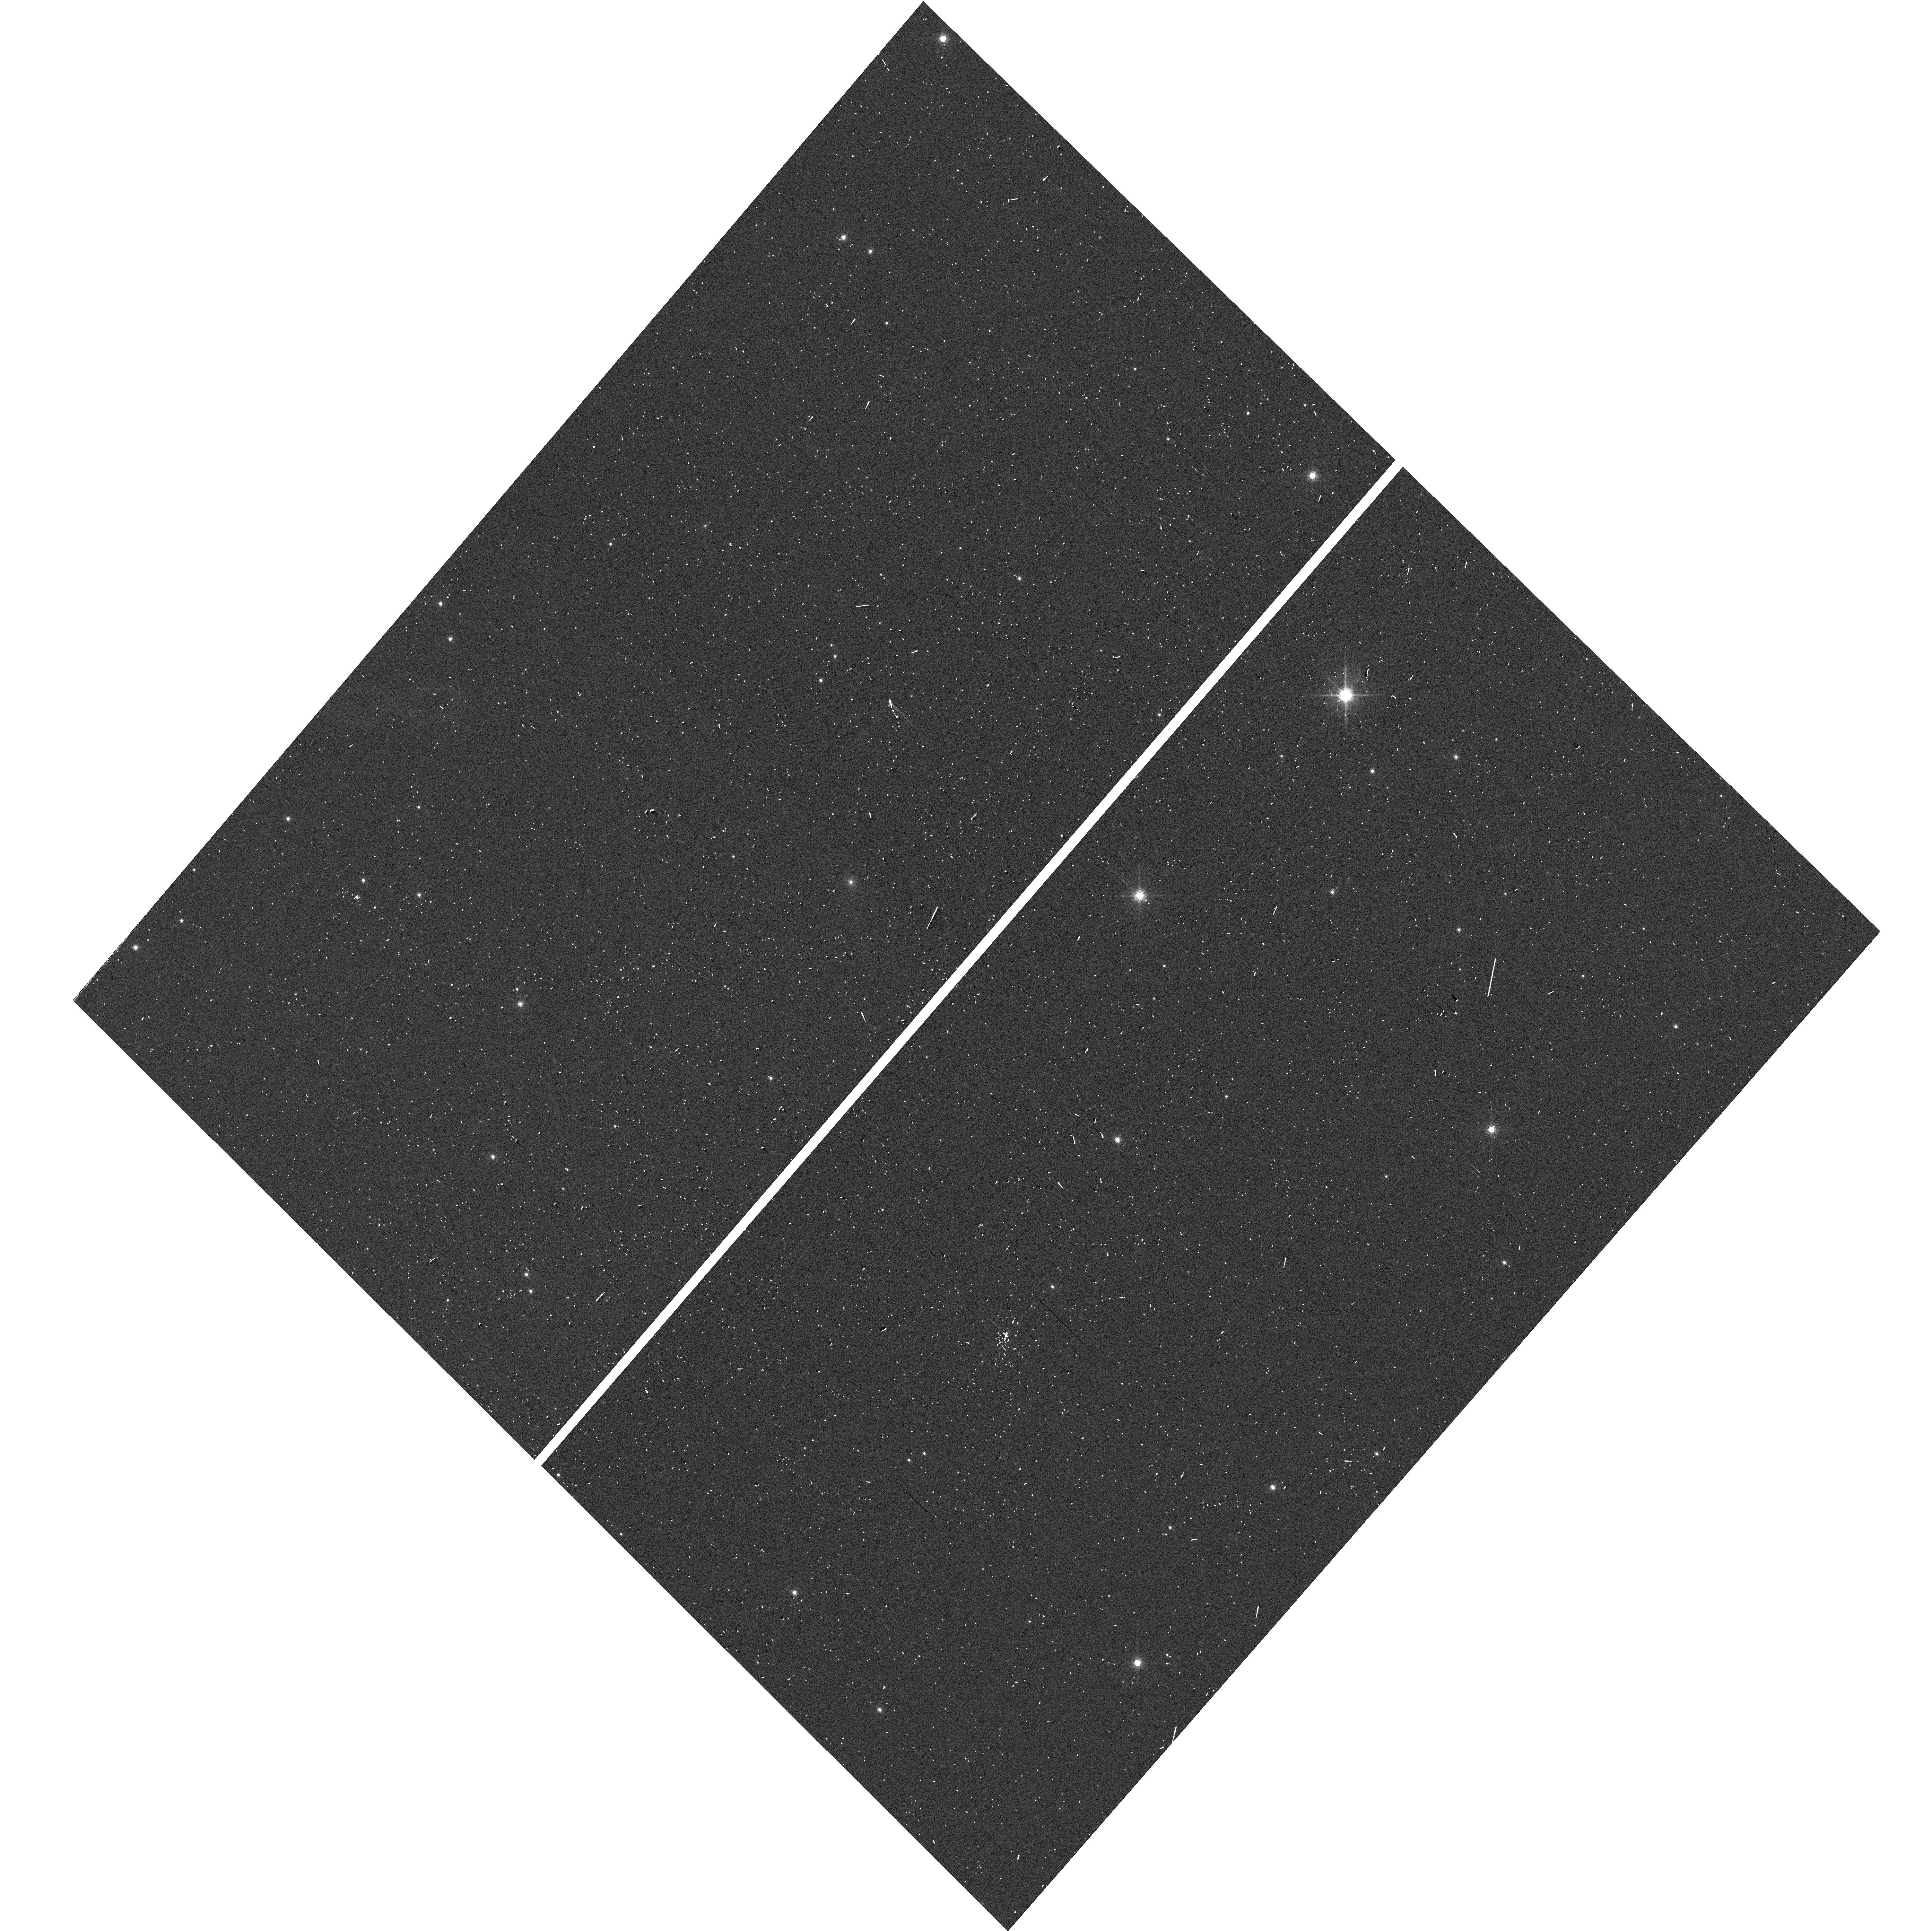
Target: 2MASS-J13550323-8258375. Instrument: WFC3/UVIS. Filter: F775W. Exposure: 2 min. Observation ID: hst_17745_06_wfc3_uvis_f775w_iff206

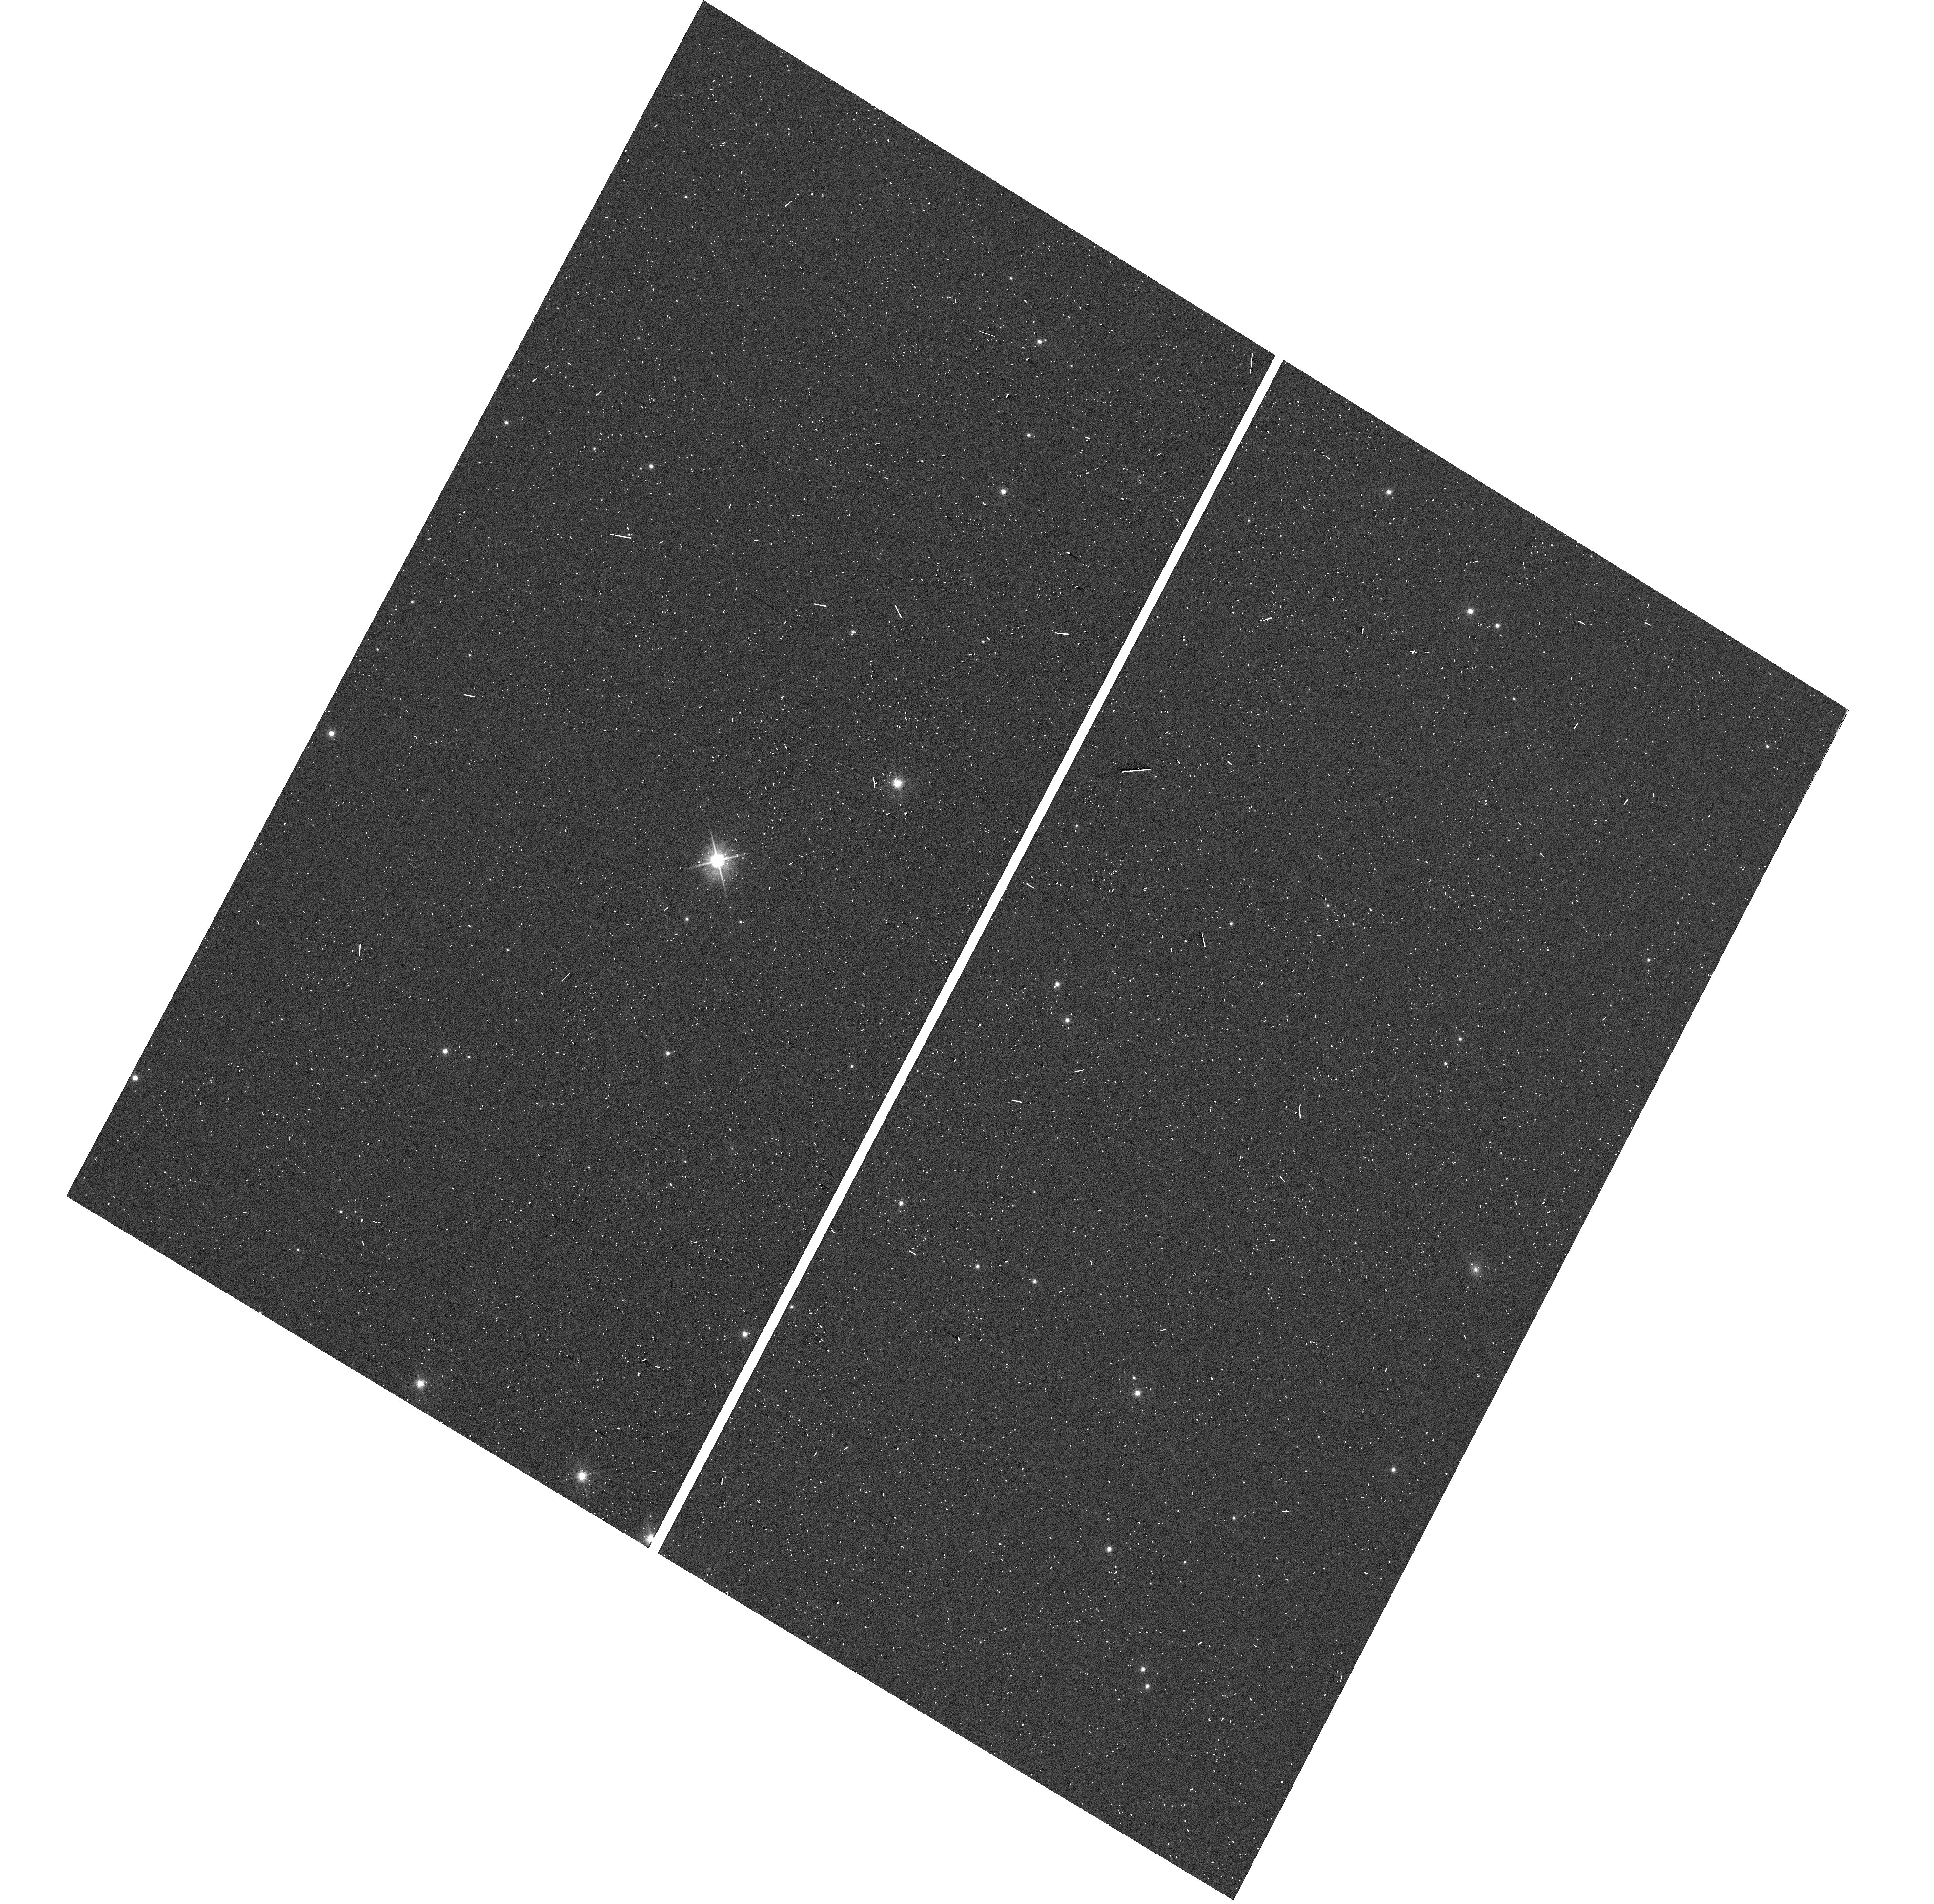
Target: 2MASS-J13550323-8258375. Instrument: WFC3/UVIS. Filter: F606W. Exposure: 2 min. Observation ID: hst_17745_03_wfc3_uvis_f606w_iff203

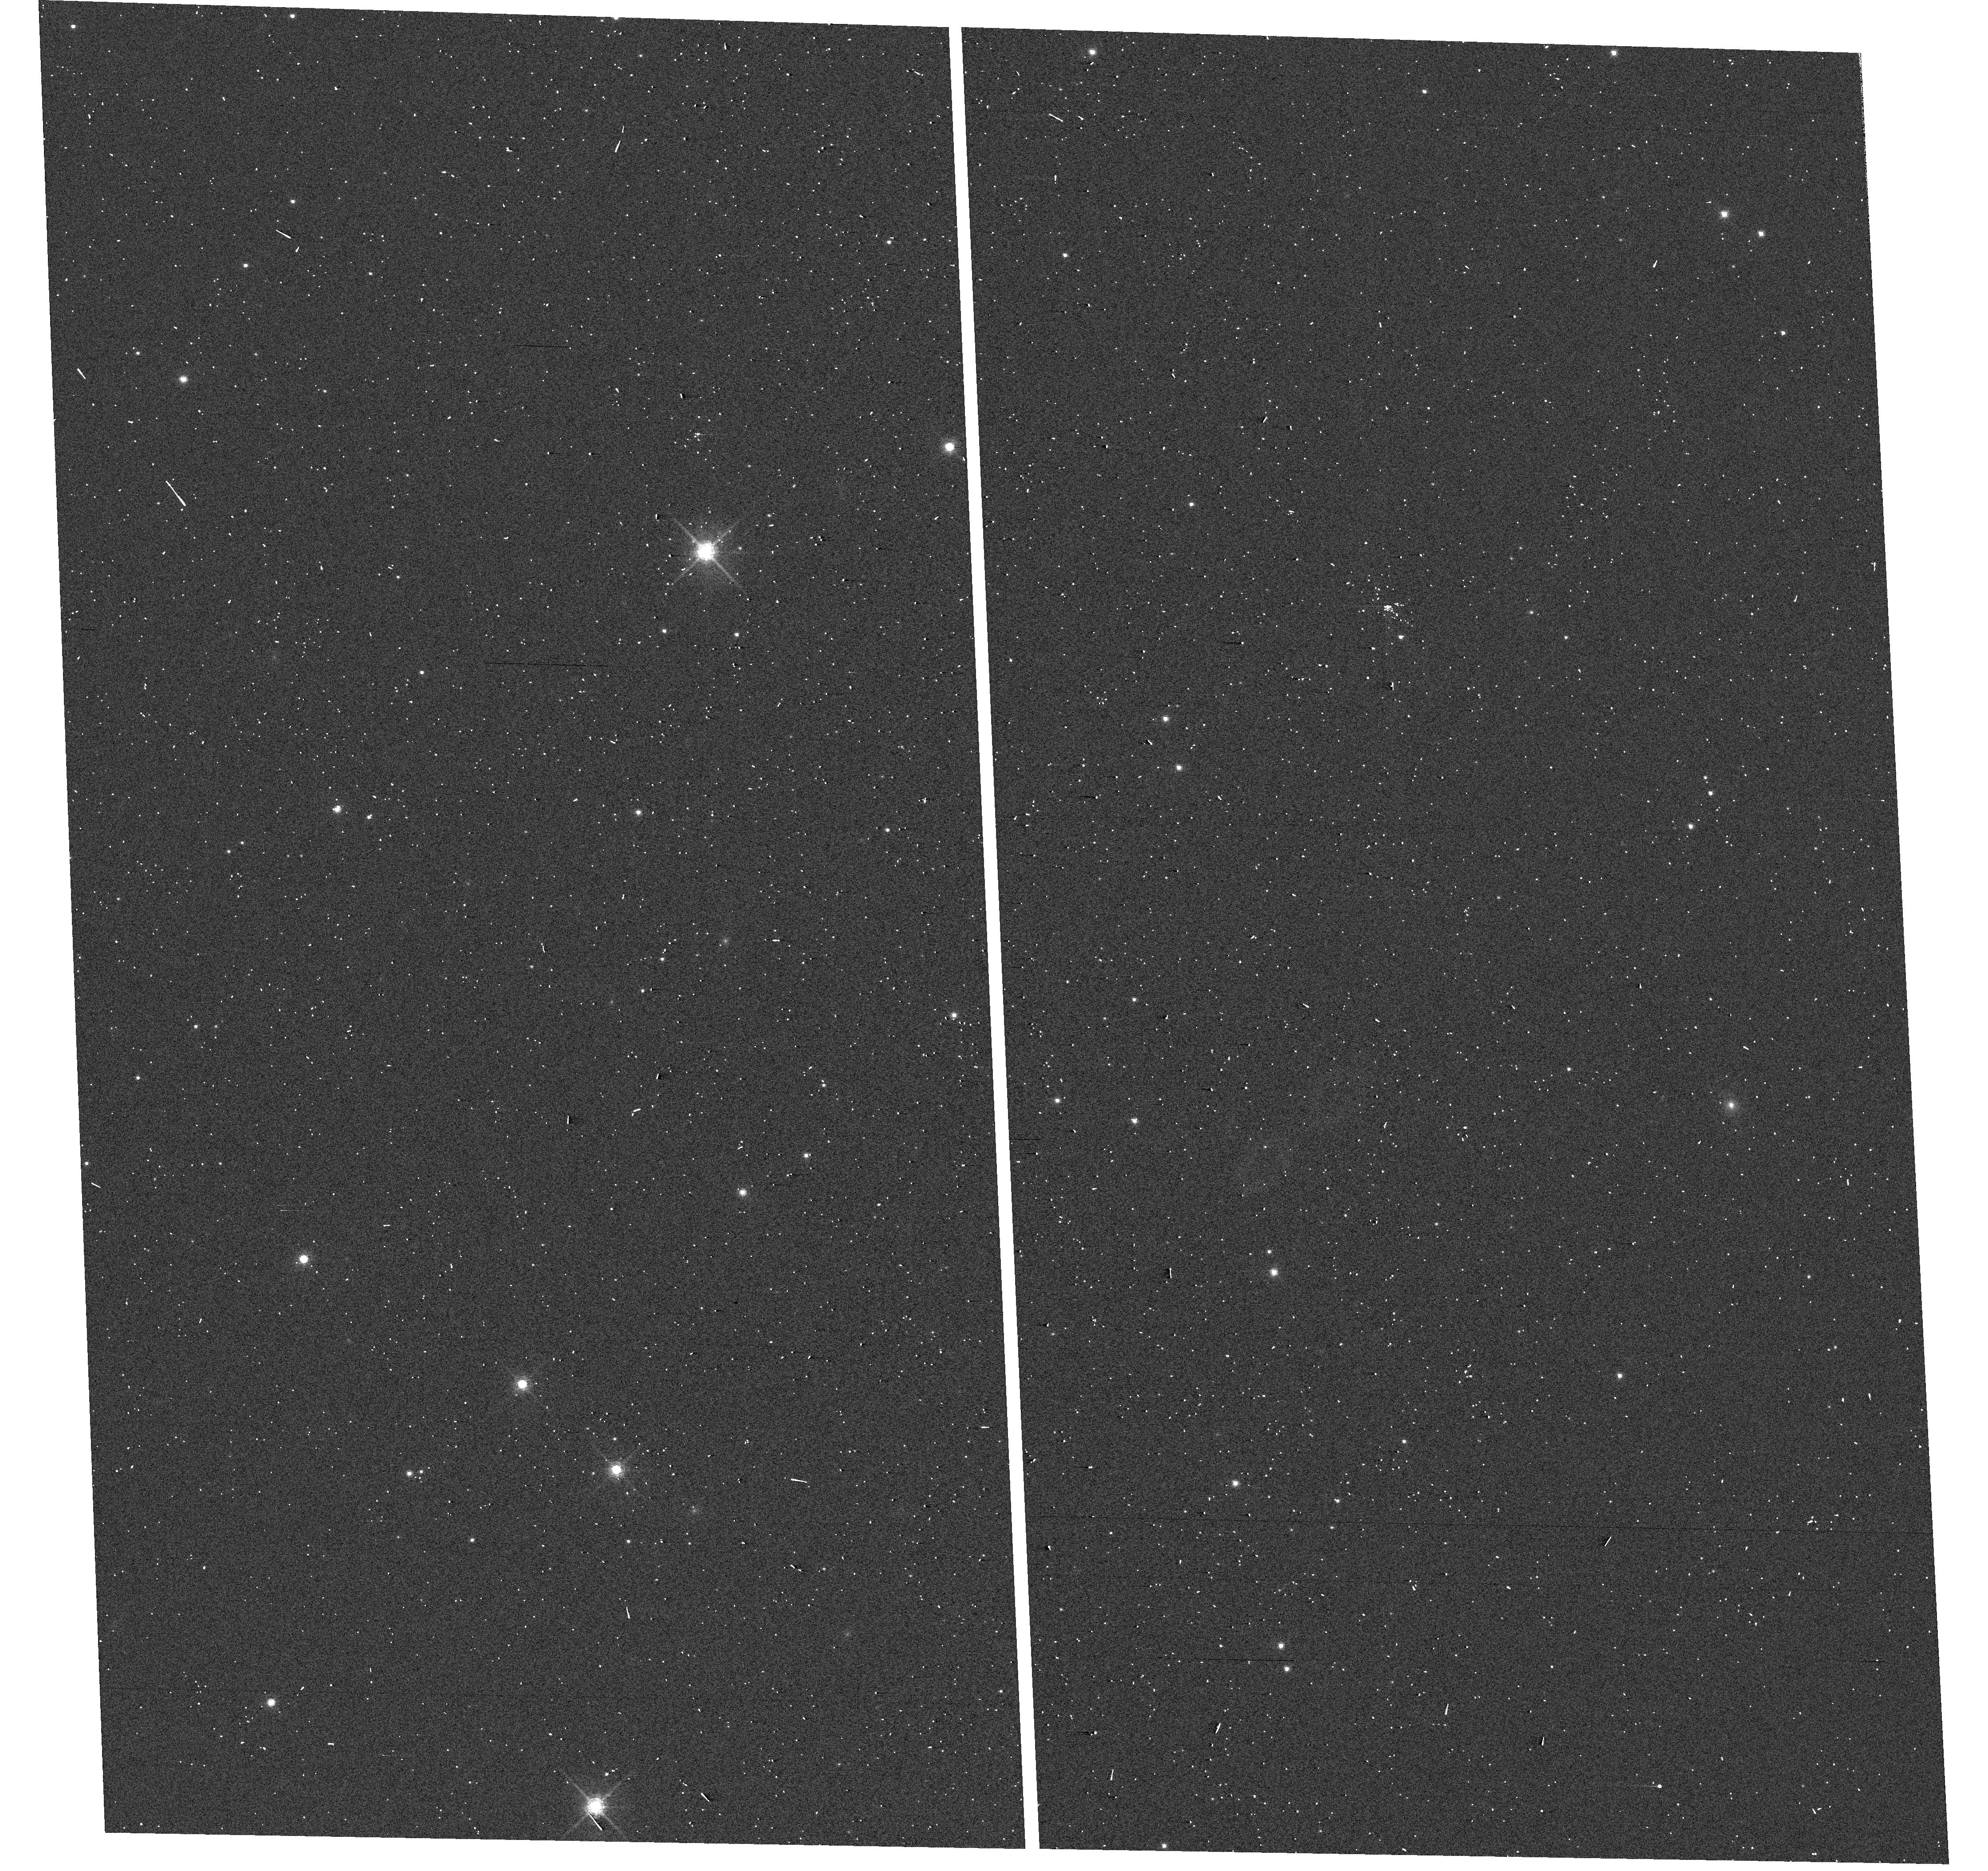
Target: 2MASS-J13550323-8258375. Instrument: WFC3/UVIS. Filter: F775W. Exposure: 2 min. Observation ID: hst_17745_04_wfc3_uvis_f775w_iff204

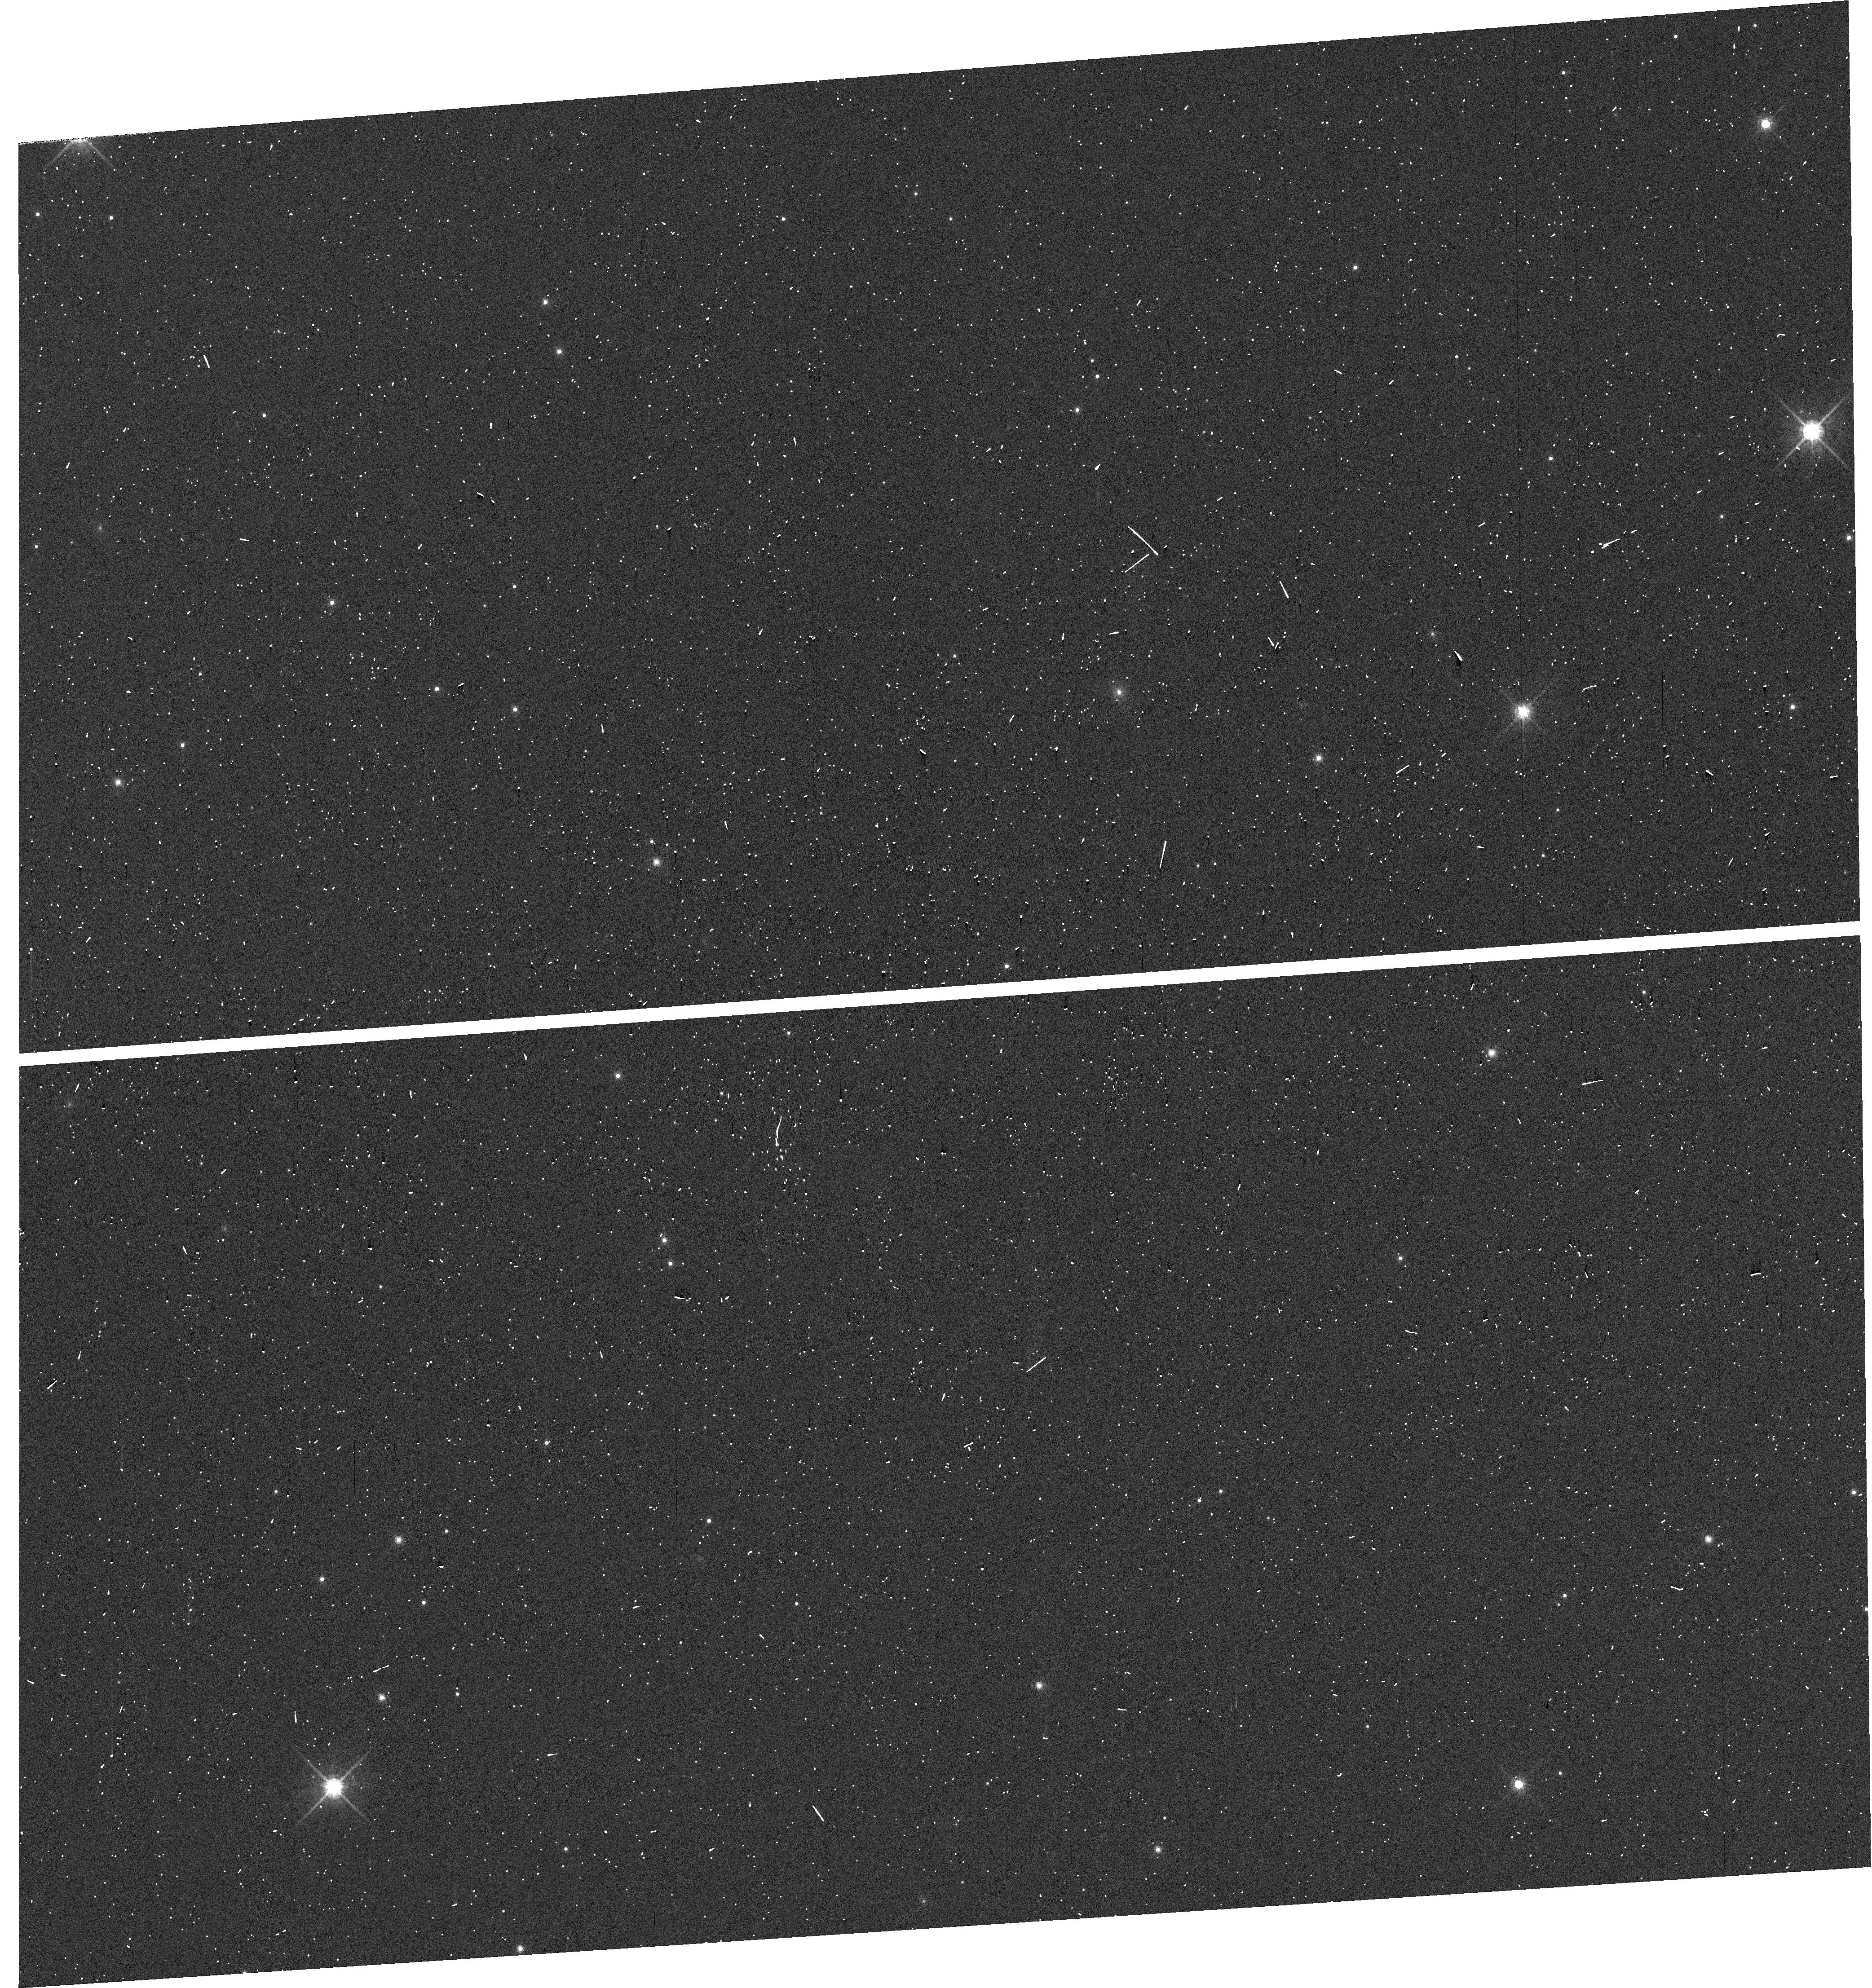
Target: 2MASS-J13550323-8258375. Instrument: WFC3/UVIS. Filter: F775W. Exposure: 2 min. Observation ID: hst_17745_05_wfc3_uvis_f775w_iff205

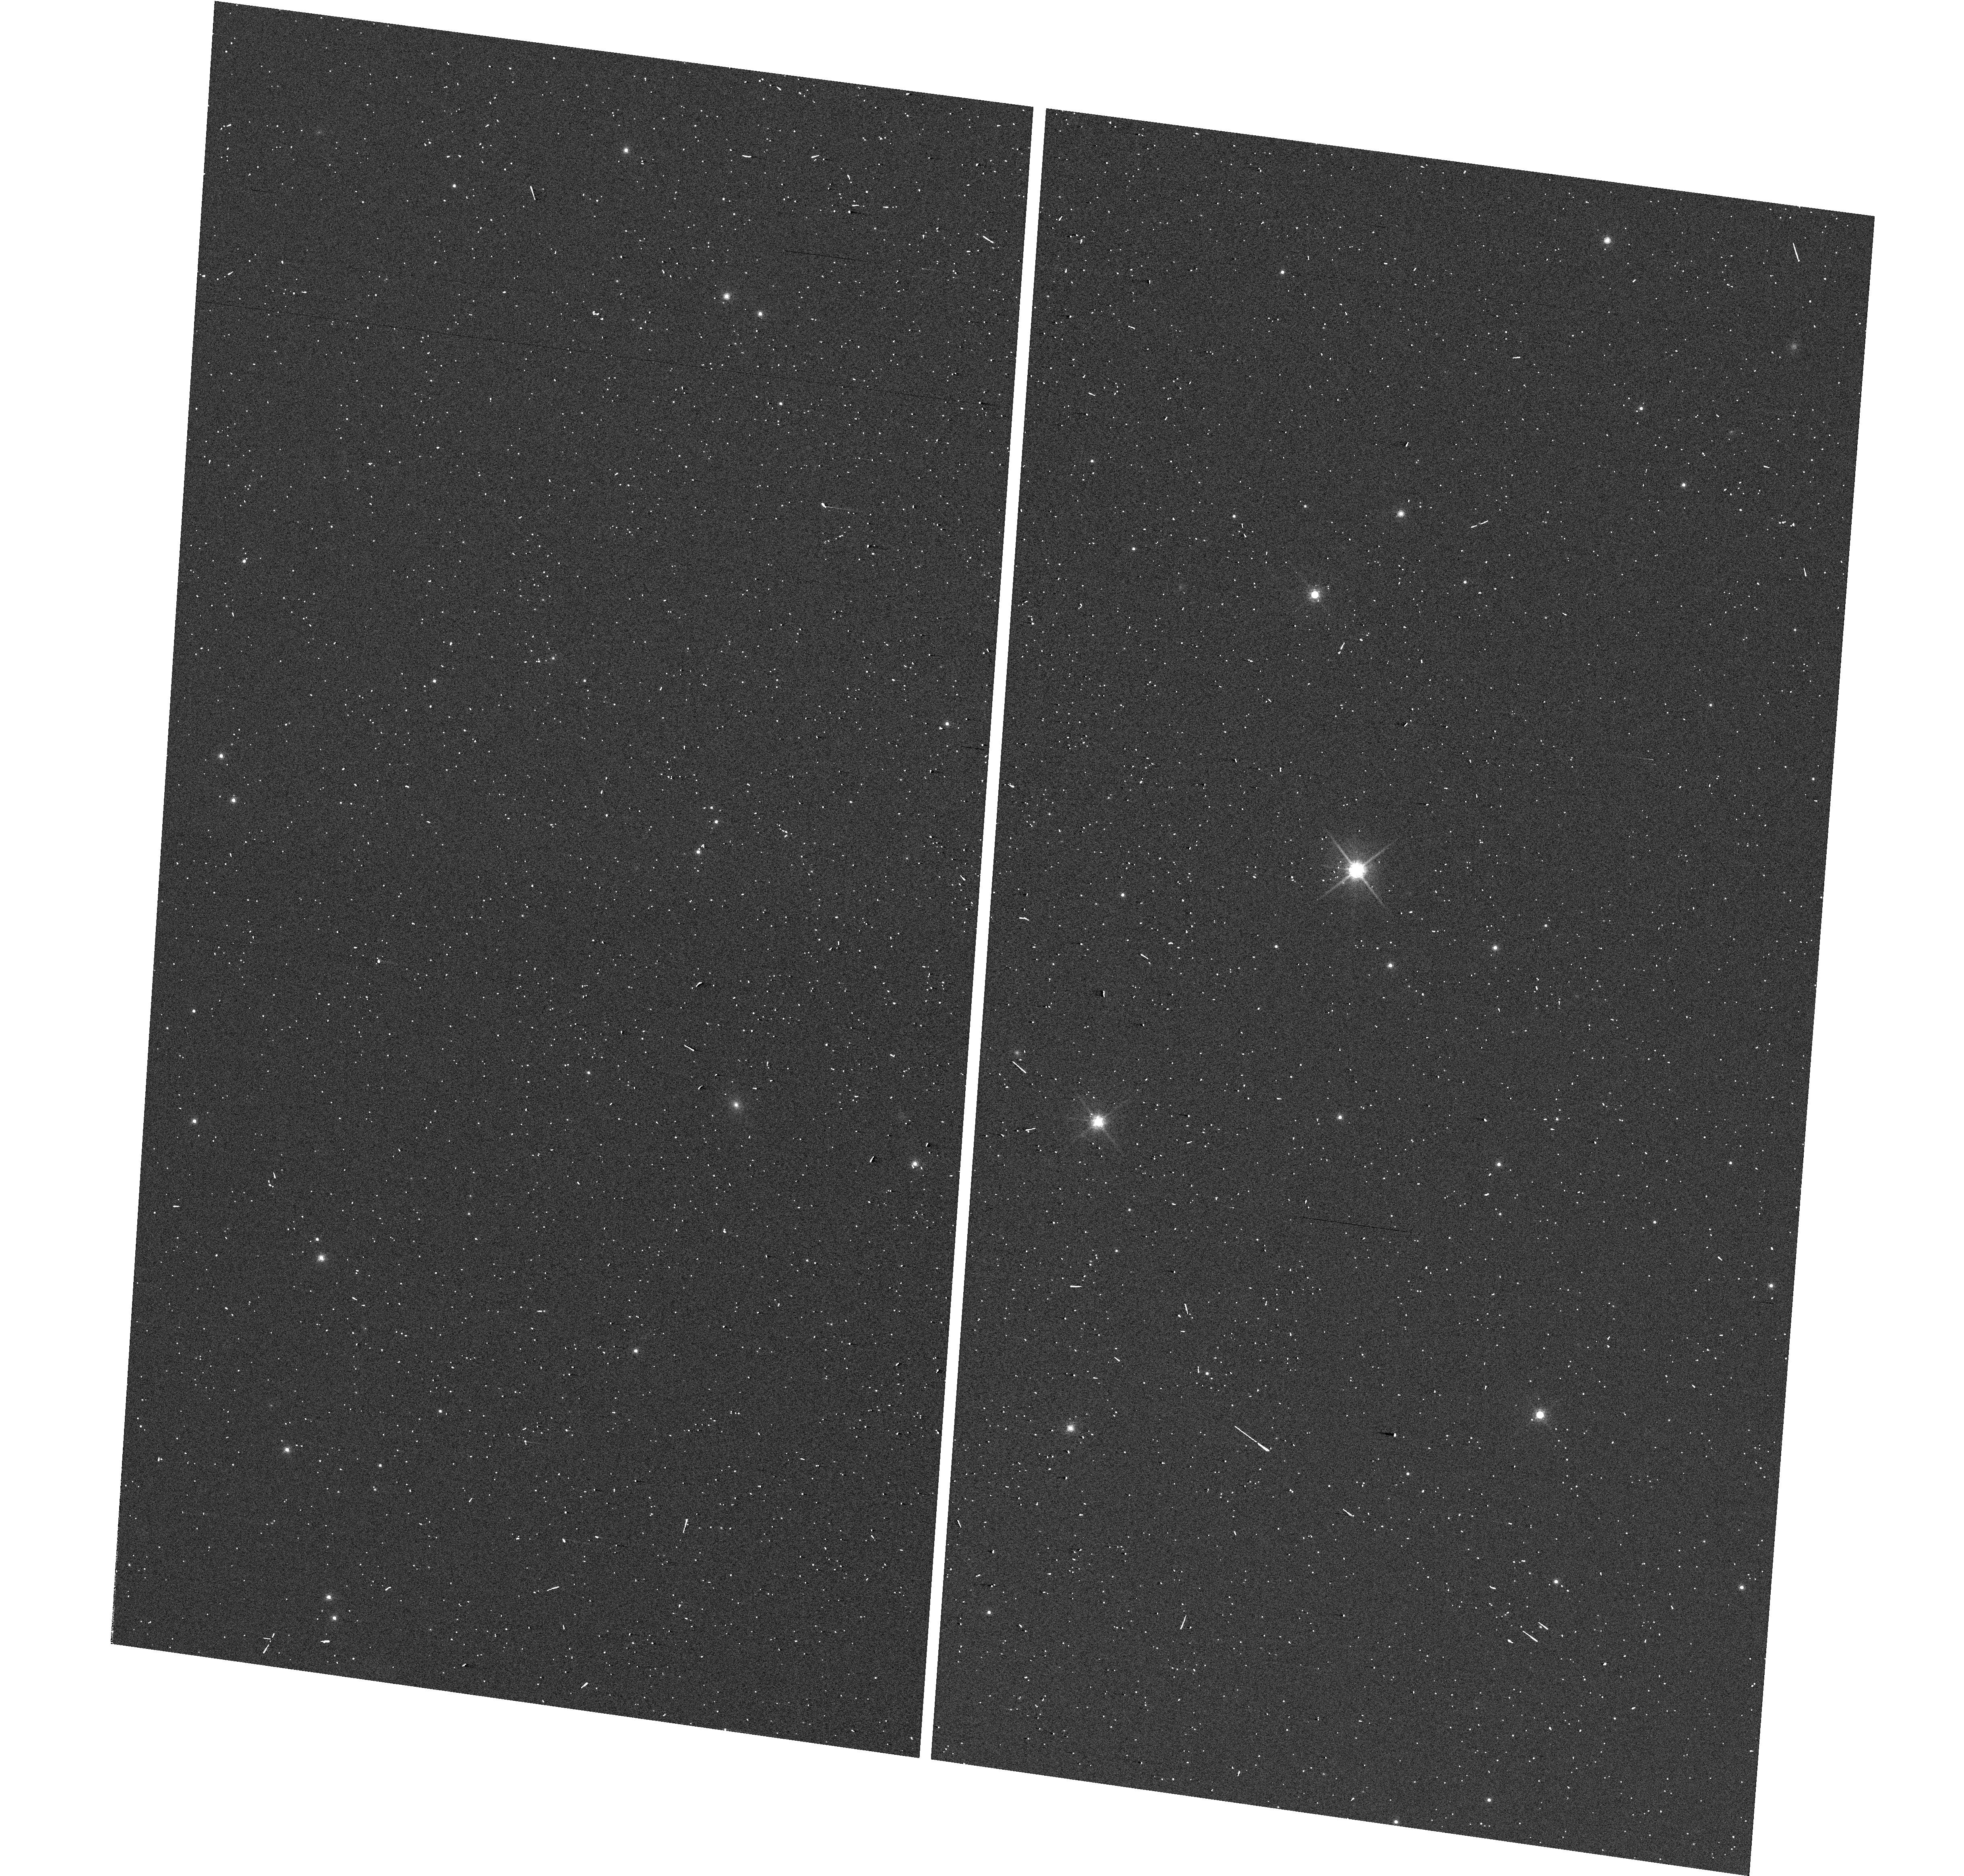
Target: 2MASS-J13550323-8258375. Instrument: WFC3/UVIS. Filter: F775W. Exposure: 2 min. Observation ID: hst_17745_01_wfc3_uvis_f775w_iff201

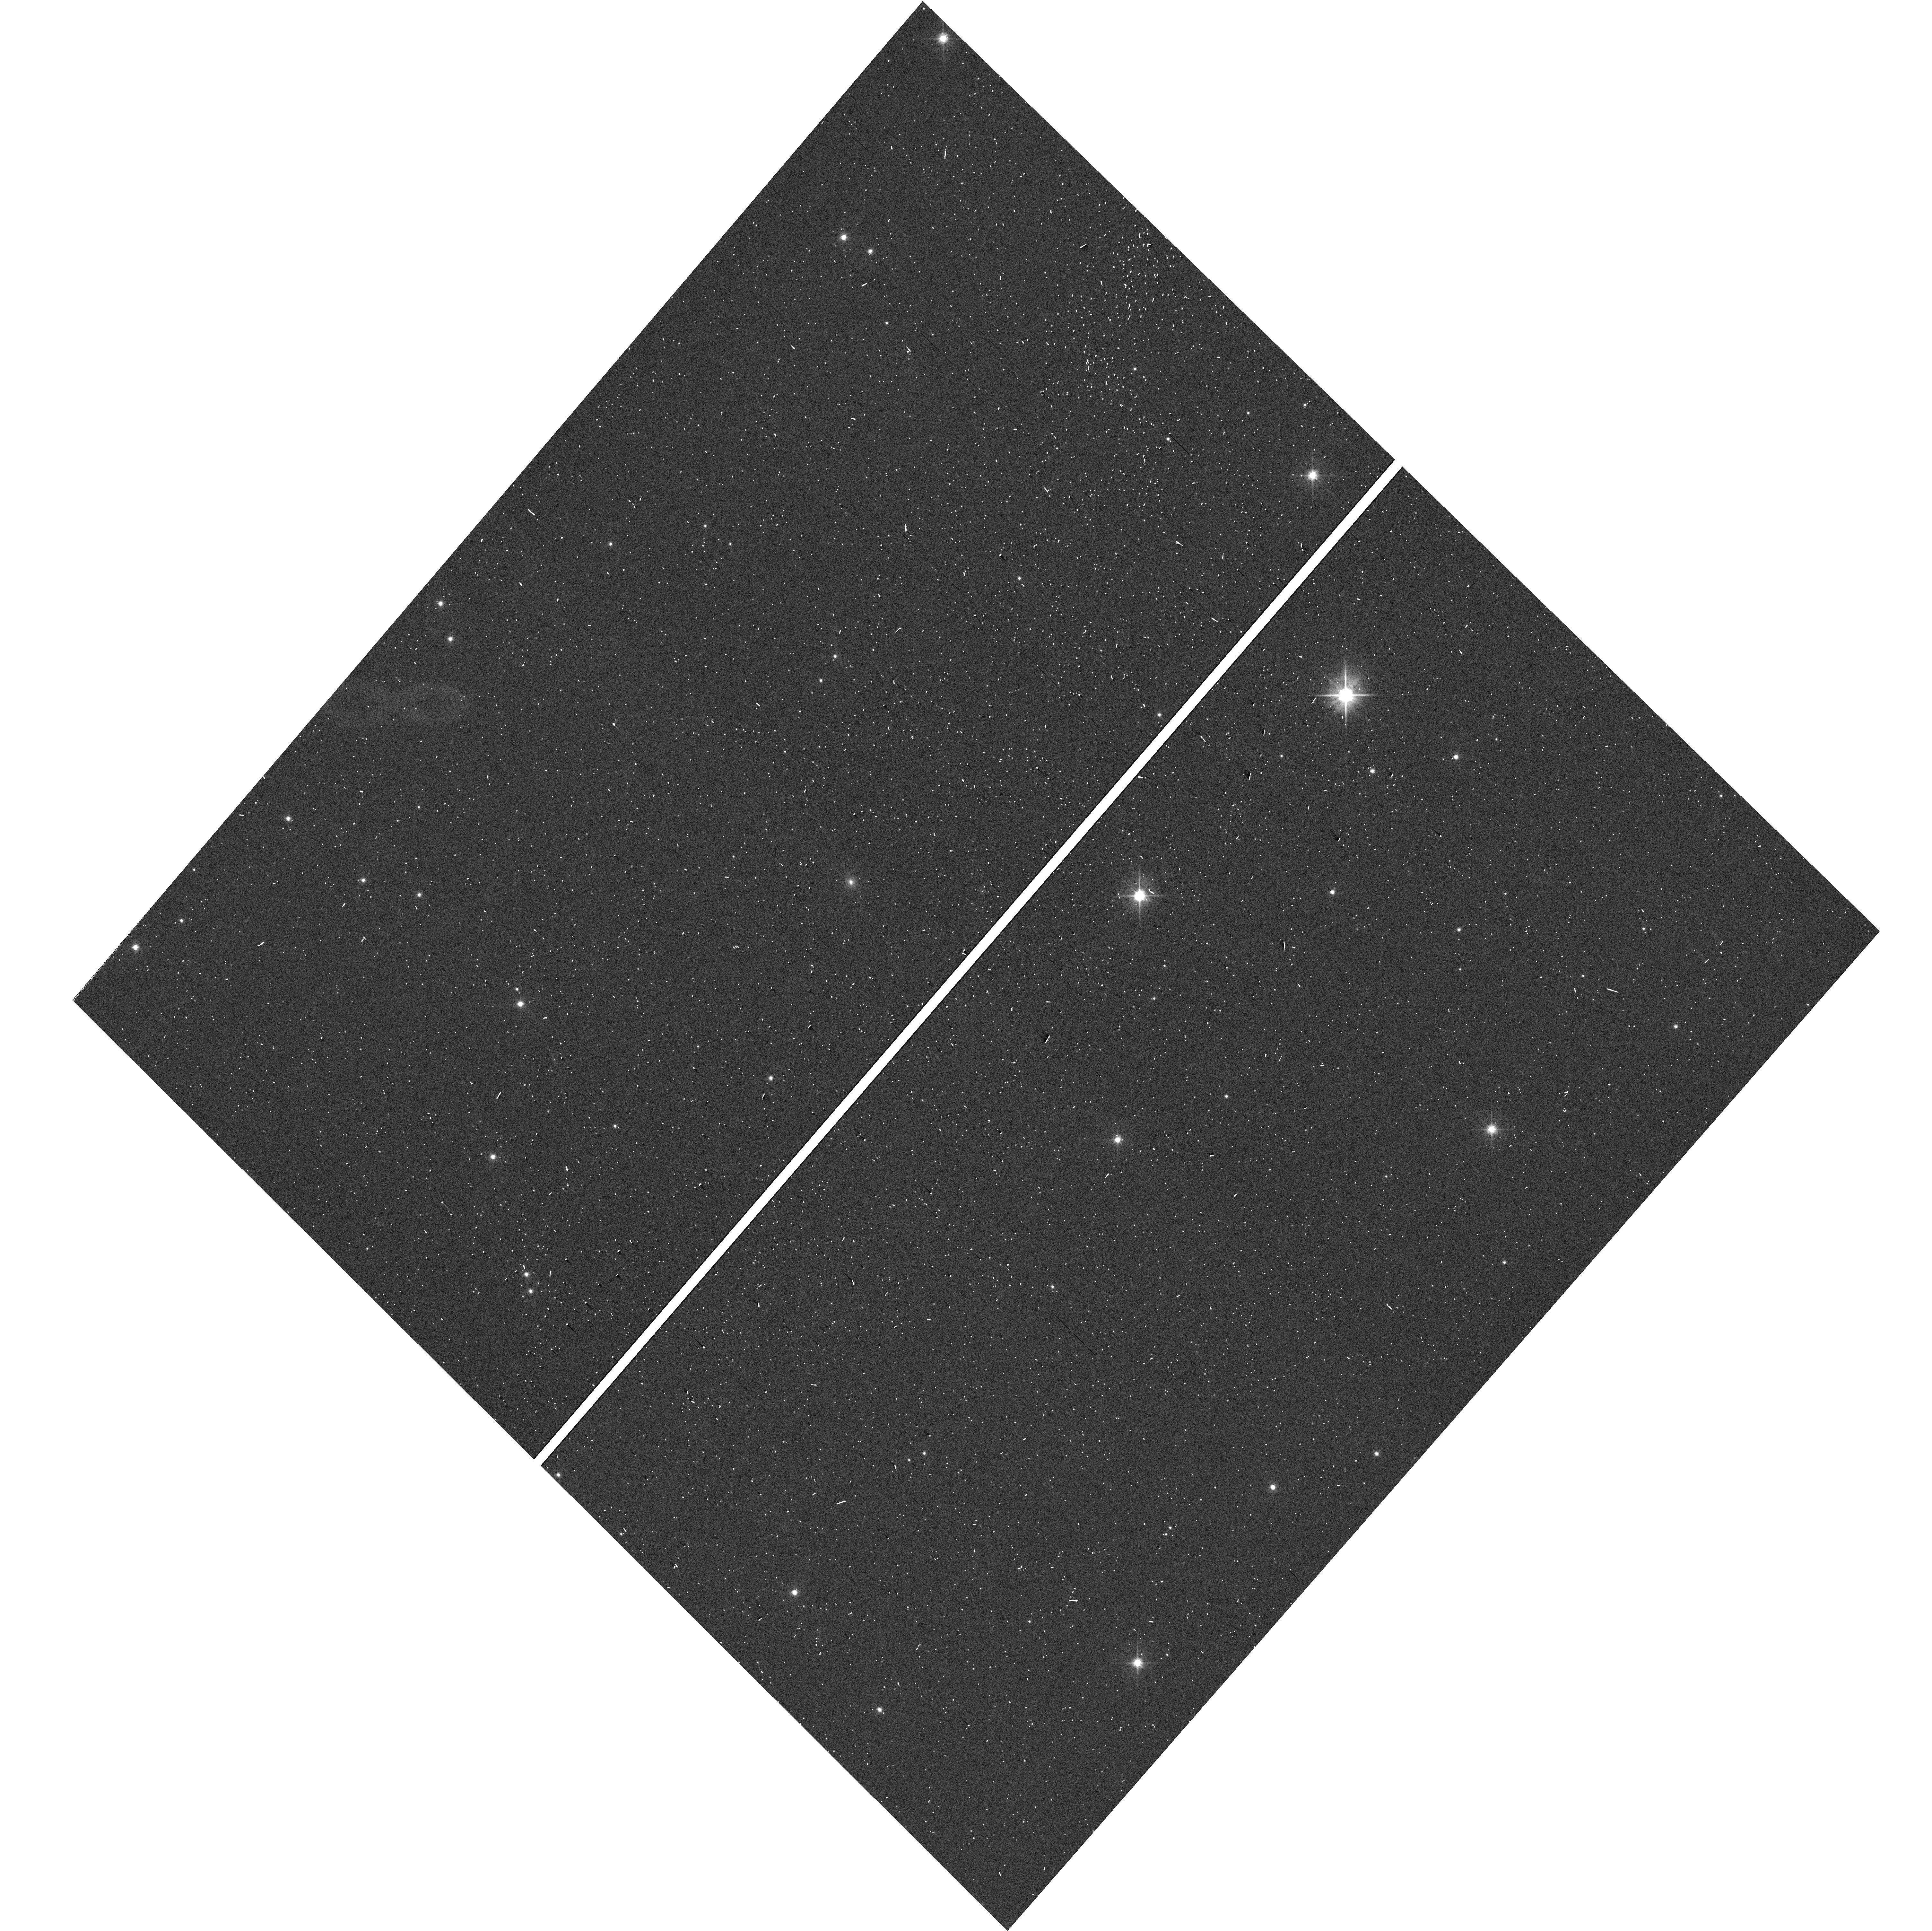
Target: 2MASS-J13550323-8258375. Instrument: WFC3/UVIS. Filter: F606W. Exposure: 2 min. Observation ID: hst_17745_06_wfc3_uvis_f606w_iff206

It Takes Two Planets to Tango: Constraining the Orbit of a Planetary-Mass Binary (PI: Theissen, Christopher)

We aim to measure the orbit of the plantary-mass (M < 13 M_Jup) binary WISE J135501.90-825838.9, the second-lowest mass (unresolved) binary currently known. This binary was first identified as a "spectral binary, " a composite object of two unresolved near-infrared spectra which have the features of two ultracool (T < 1300 K) objects combined into one spectrum. A preliminary RV and parallax solution place WISE 1355-8258 within the AB Doardus kinematic association (150-200 Myr). The WISE parallax + proper motion solution also shows a periodic astrometric signal in the residuals, which is likely due to the orbital motion of the binary. However, higher precision astrometry is needed to constrain the orbital parameters, which has an estimated period of P ~ 1116 days. Using HST/WFC3-UVIS we will obtain a precise astrometric solution for the parallax and proper motion, and constrain the orbital solution in the periodic motion of the astrometric residuals using 10 orbits over the next 2 cycles (6+4 orbits). These measurements will provide the first ever direct mass measurement of a planetary-mass binary. This system will be a touchstone benchmark system for models of planet formation and evolution.